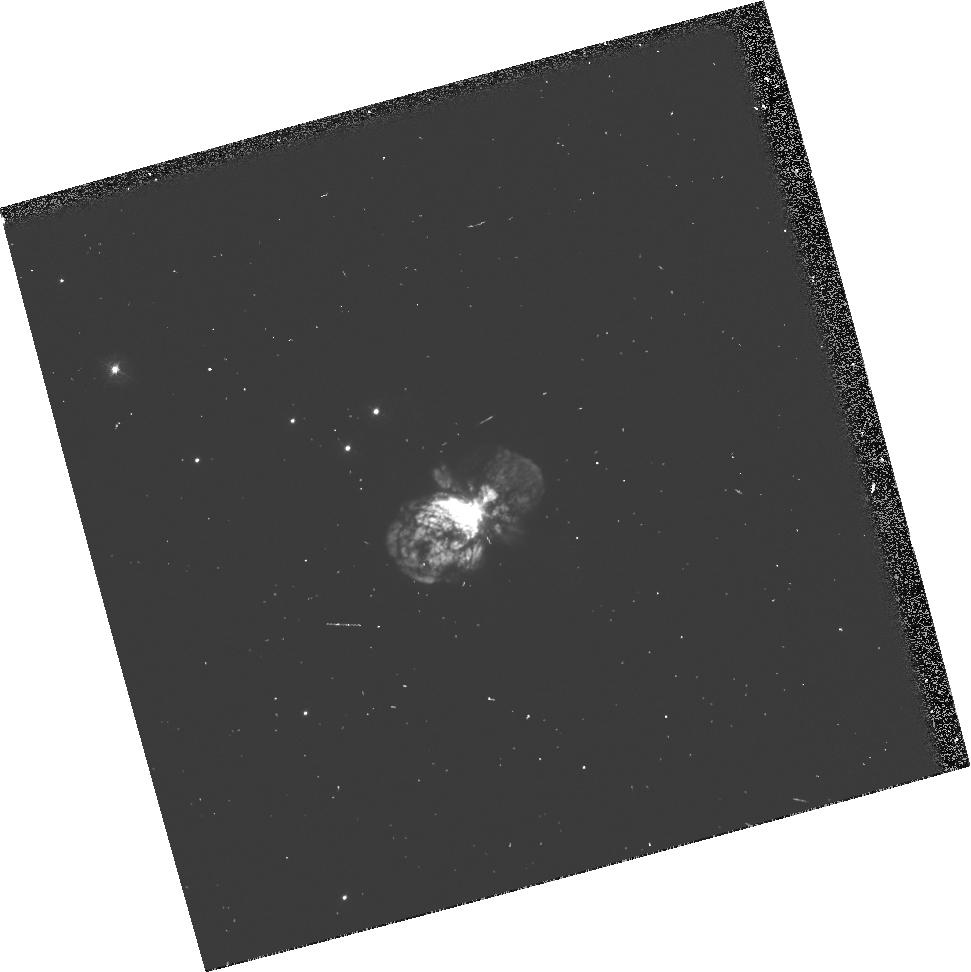
Target: HD93308. Instrument: WFPC2/PC. Filter: F390N. Exposure: 3 min. Observation ID: u37m0104p

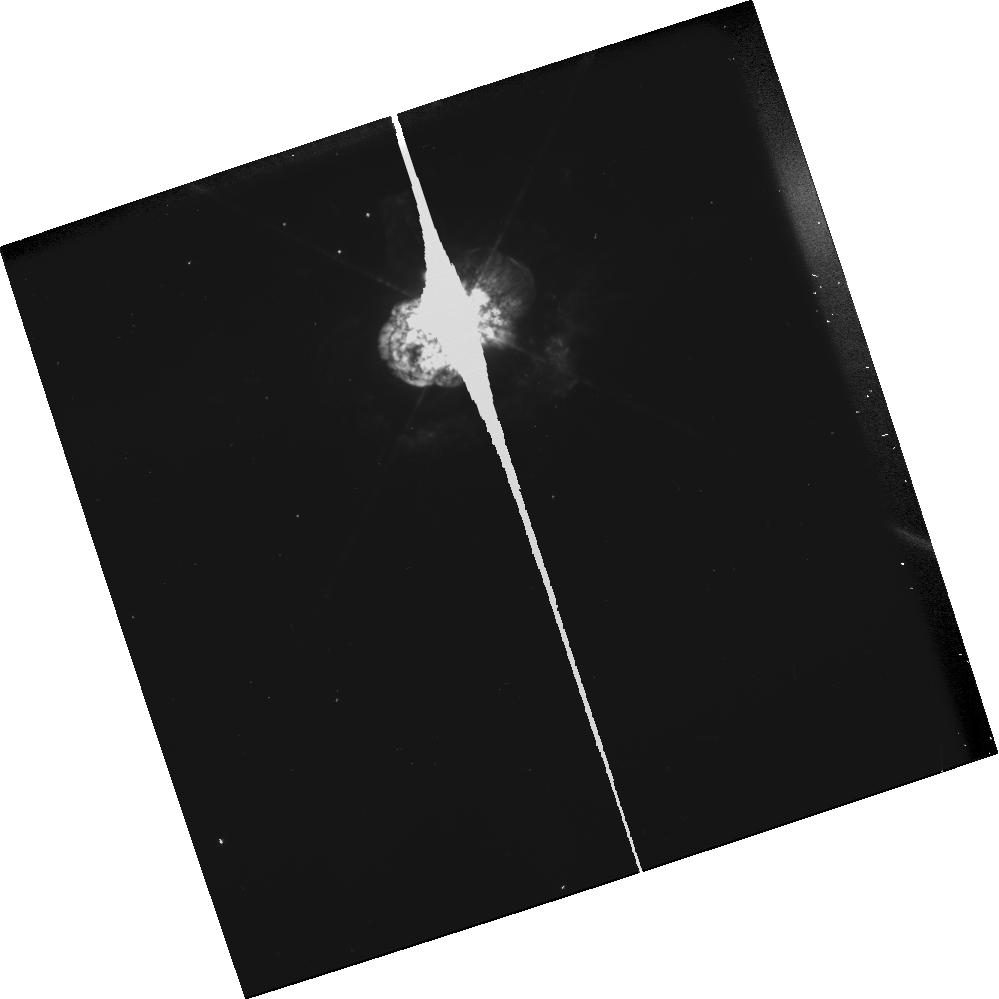
Target: HD93308. Instrument: WFPC2/PC. Filter: F656N. Exposure: 3 min. Observation ID: u37ma10kt

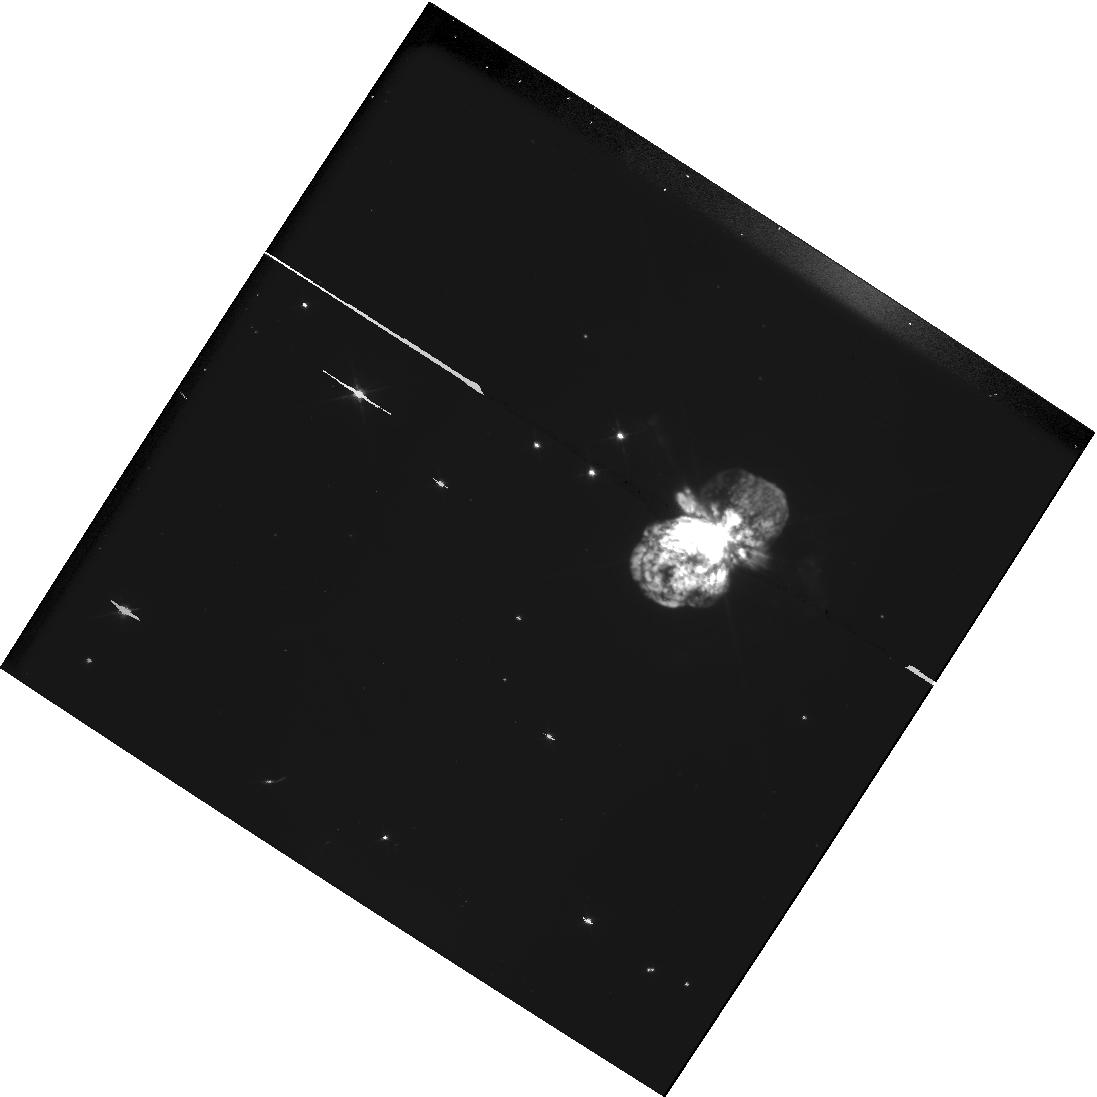
Target: HD93308. Instrument: WFPC2/PC. Filter: F555W-POLQN33. Exposure: 3 min. Observation ID: hst_5840_03_wfpc2_pc_f555w-polqn33_u37m03

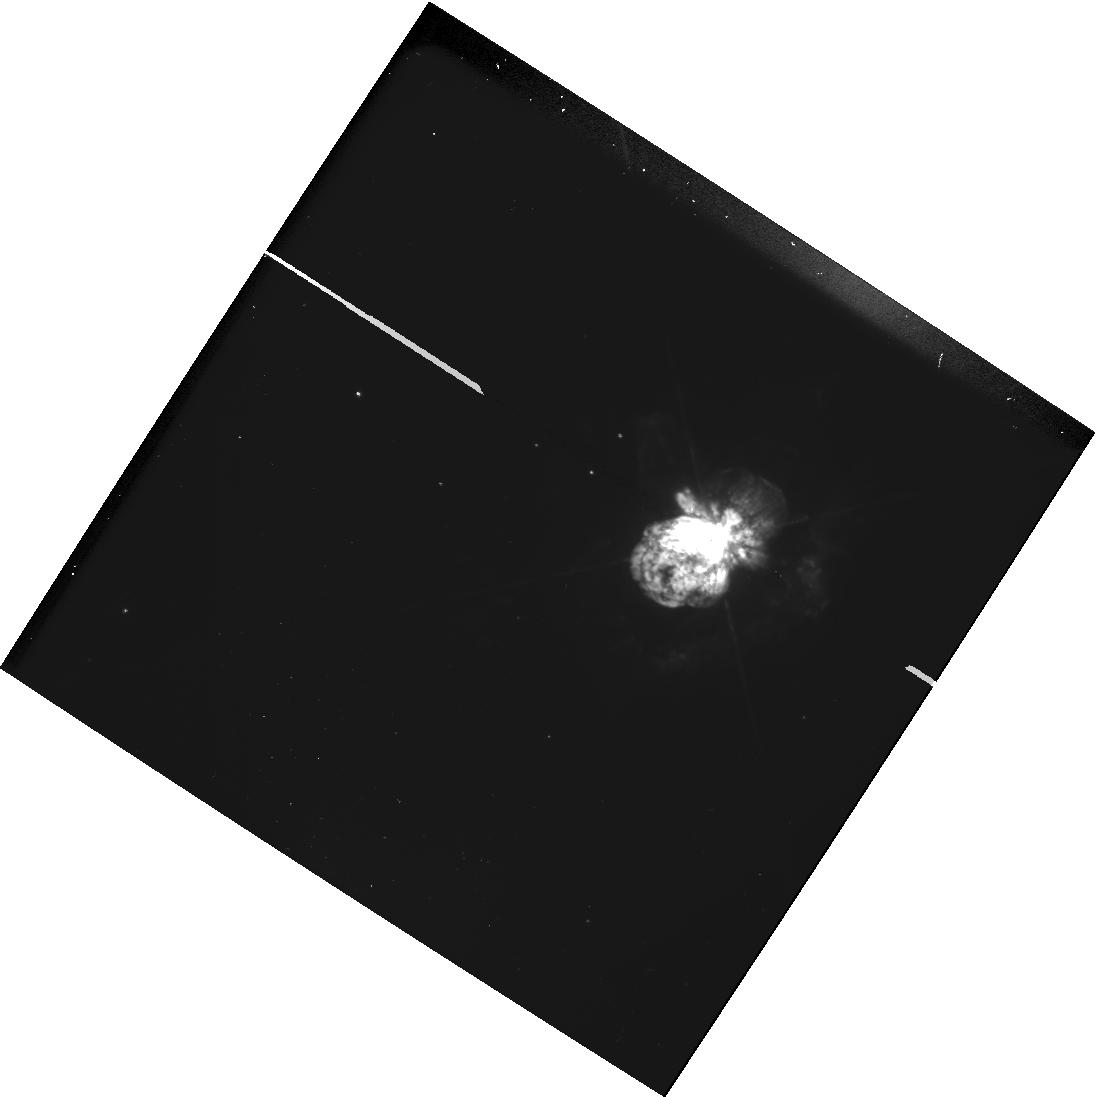
Target: HD93308. Instrument: WFPC2/PC. Filter: F656N-POLQN33. Exposure: 13 min. Observation ID: hst_5840_03_wfpc2_pc_f656n-polqn33_u37m03

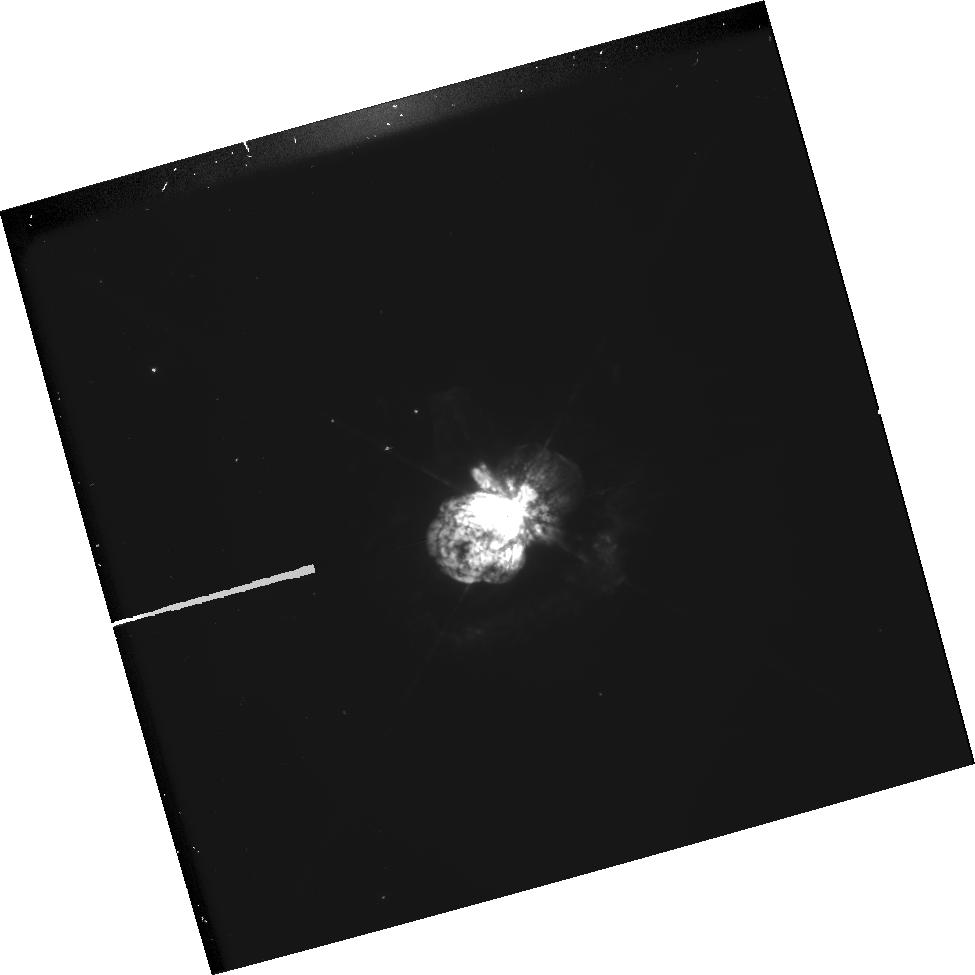
Target: HD93308. Instrument: WFPC2/PC. Filter: F656N-POLQ. Exposure: 7 min. Observation ID: hst_5840_04_wfpc2_pc_f656n-polq_u37m04

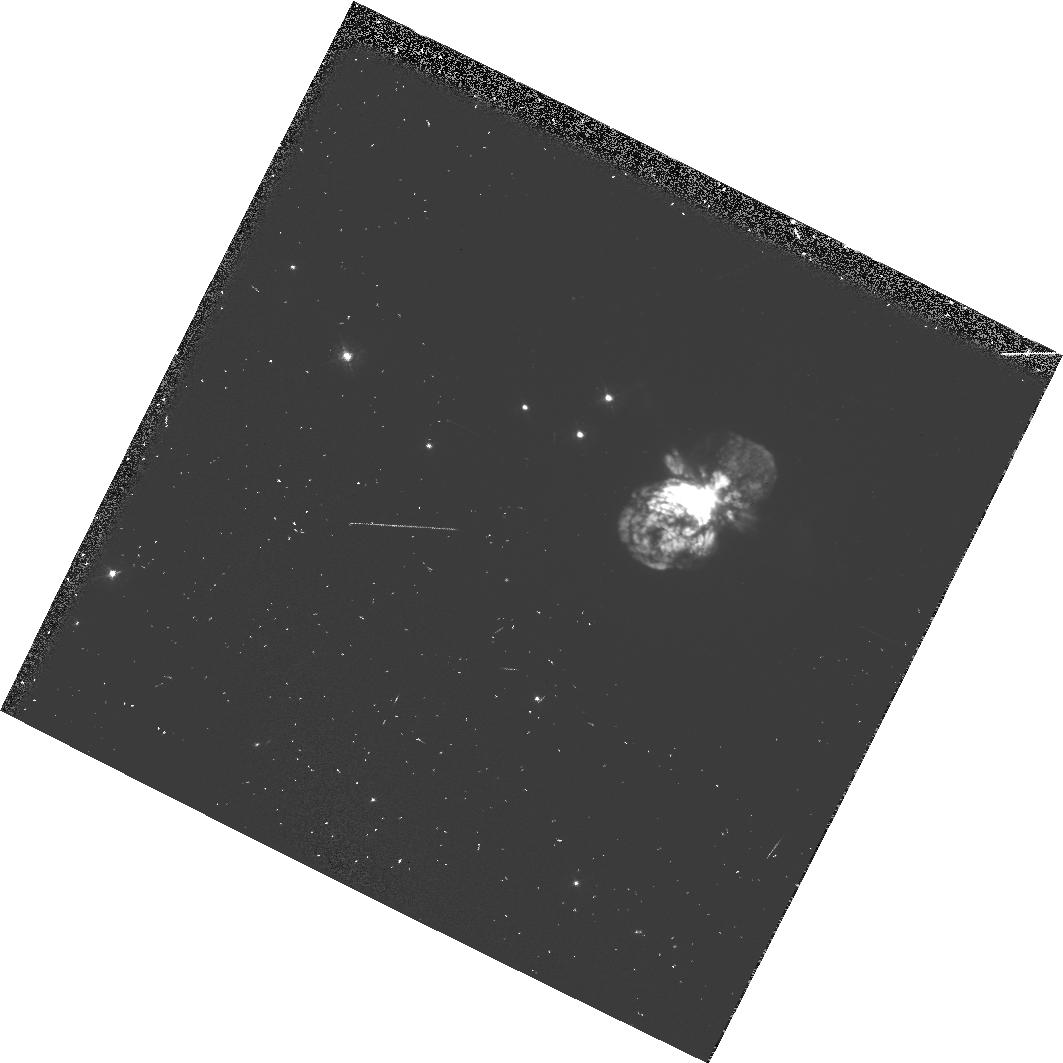
Target: HD93308. Instrument: WFPC2/PC. Filter: F390N-POLQN33. Exposure: 14 min. Observation ID: hst_5840_06_wfpc2_pc_f390n-polqn33_u37m06

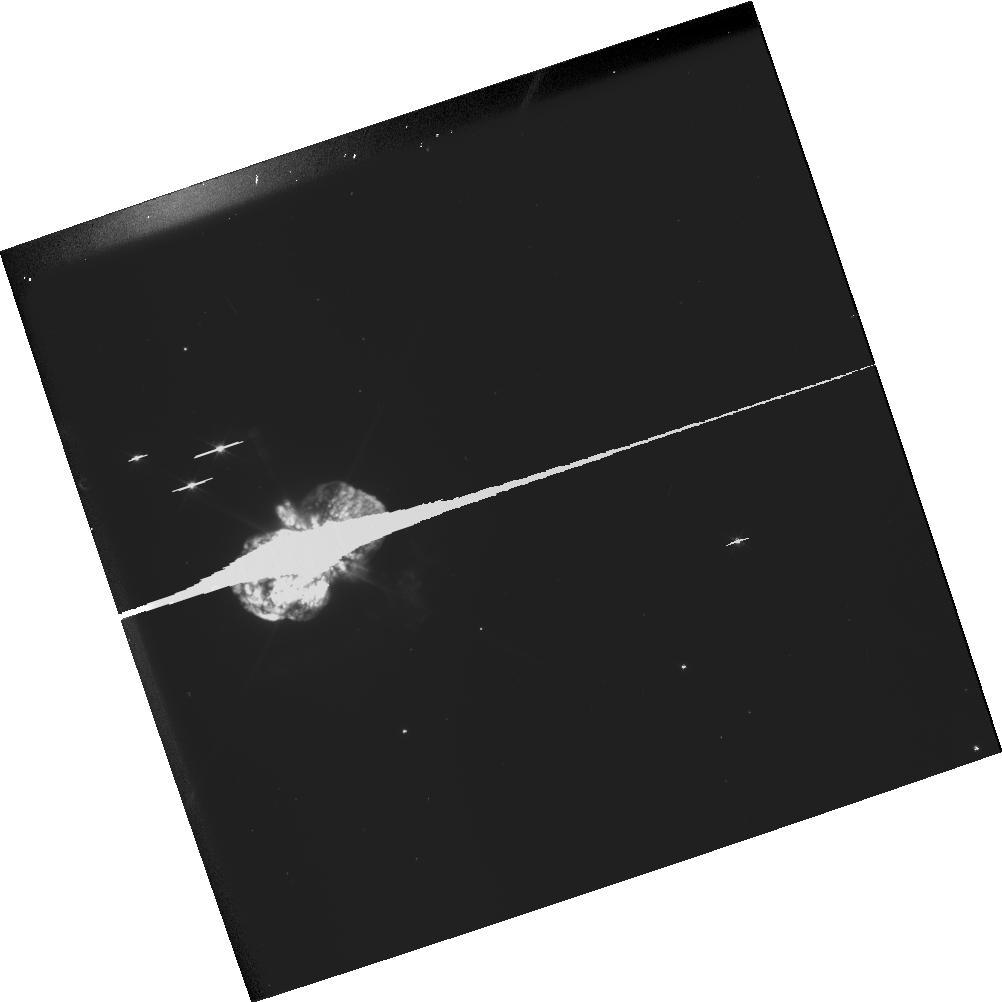
Target: HD93308. Instrument: WFPC2/PC. Filter: F555W. Exposure: 2 min. Observation ID: u37ma40at

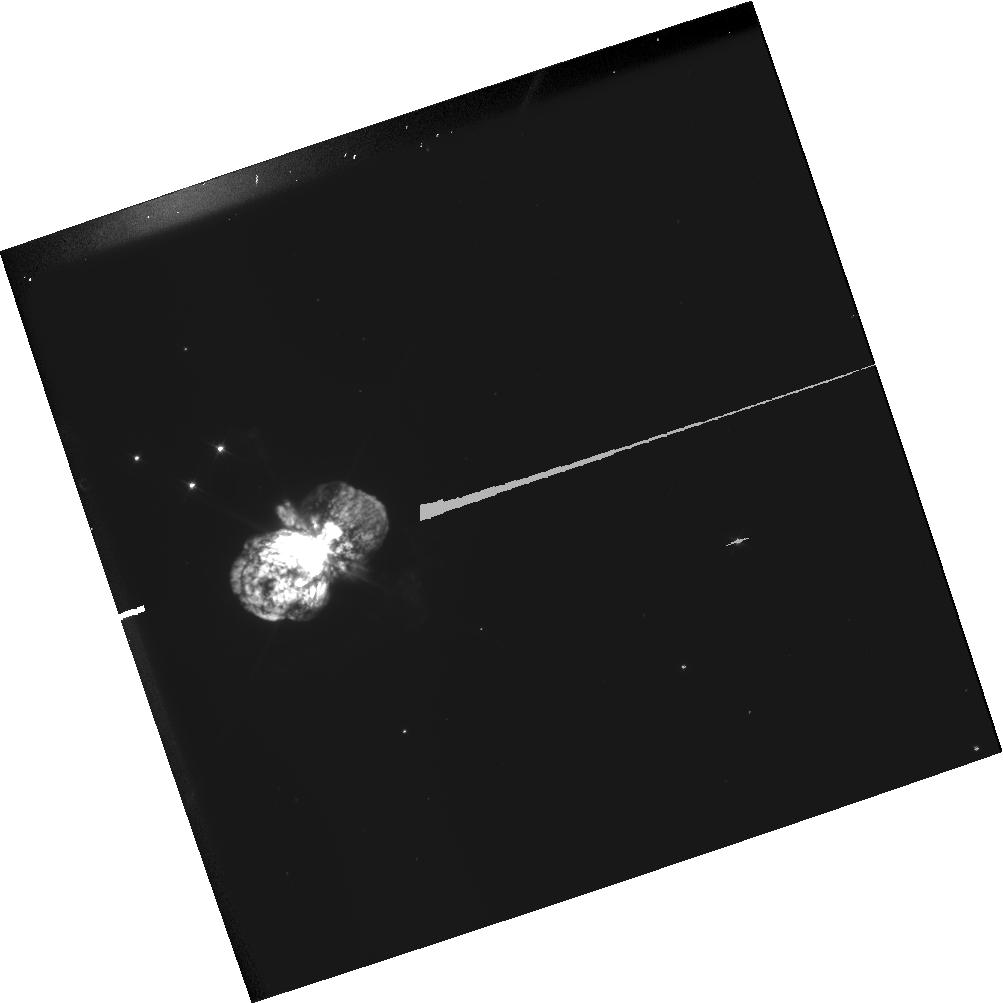
Target: HD93308. Instrument: WFPC2/PC. Filter: F555W-POLQN18. Exposure: 2 min. Observation ID: hst_5840_a4_wfpc2_pc_f555w-polqn18_u37ma4

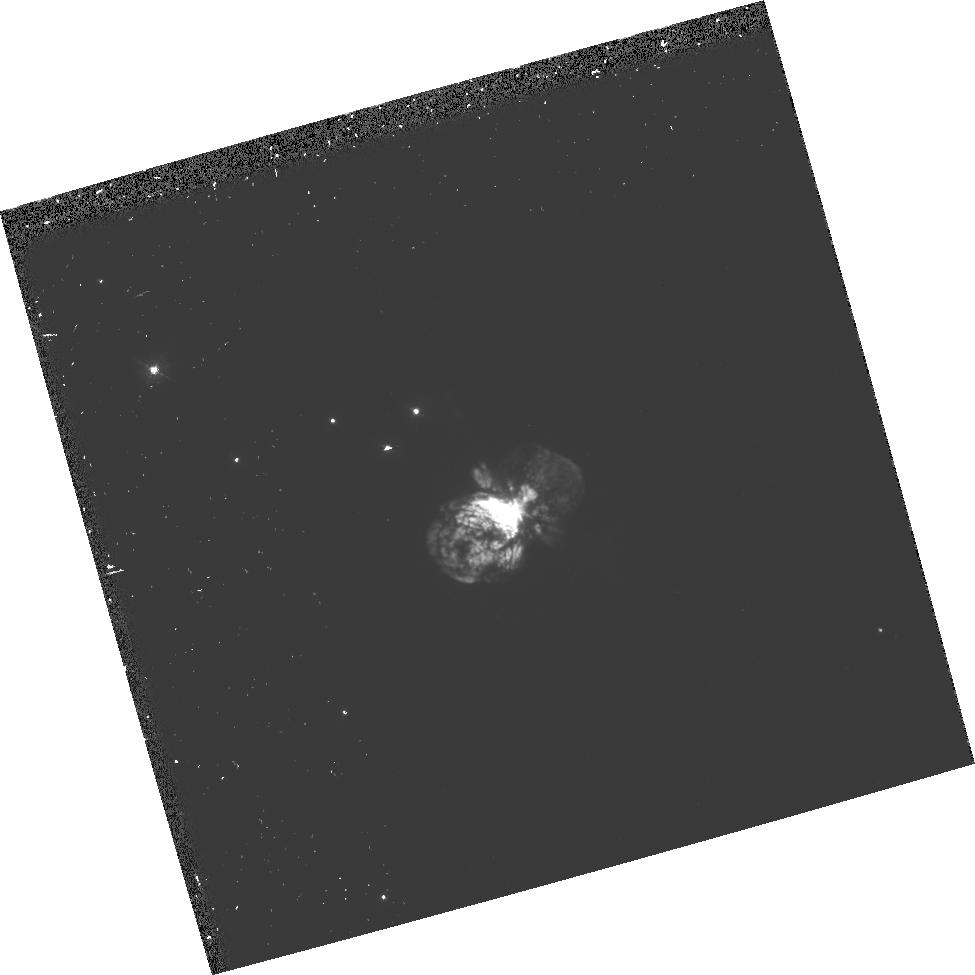
Target: HD93308. Instrument: WFPC2/PC. Filter: F390N-POLQ. Exposure: 14 min. Observation ID: hst_5840_04_wfpc2_pc_f390n-polq_u37m04

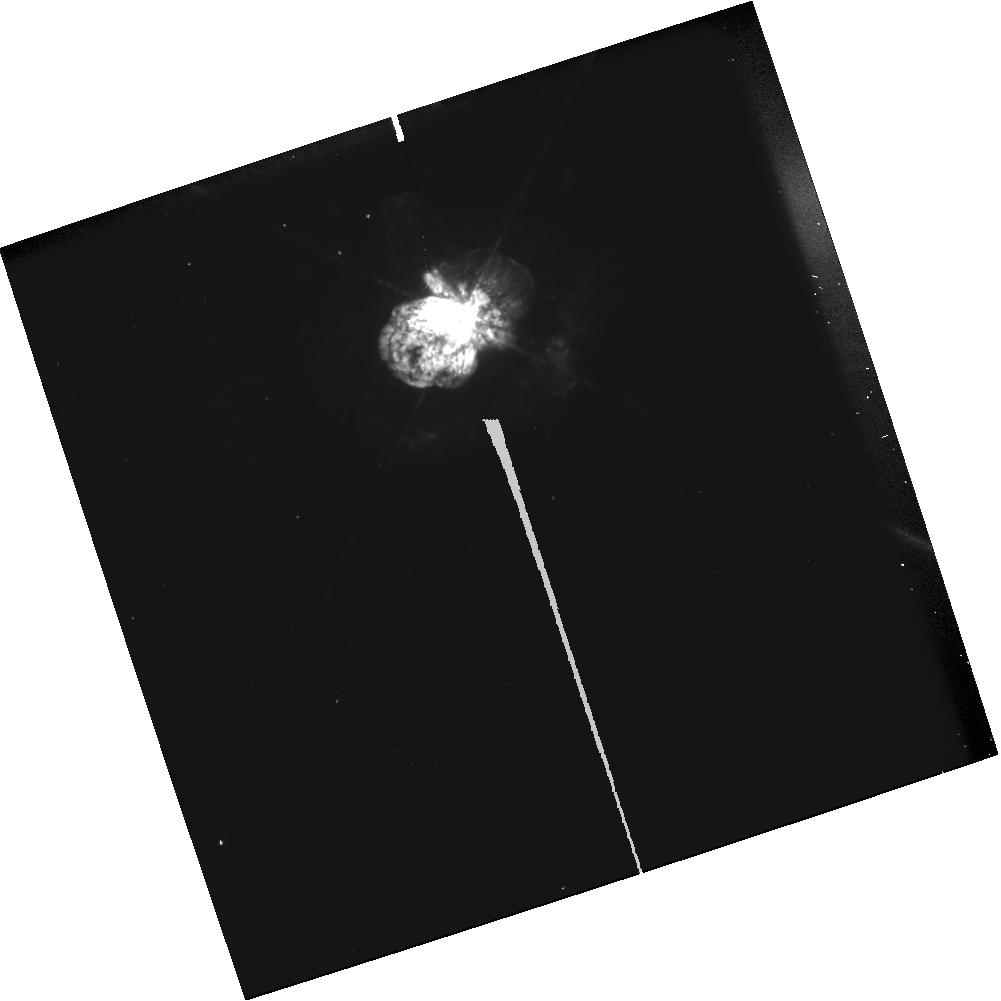
Target: HD93308. Instrument: WFPC2/PC. Filter: F656N-POLQN18. Exposure: 13 min. Observation ID: hst_5840_a1_wfpc2_pc_f656n-polqn18_u37ma1

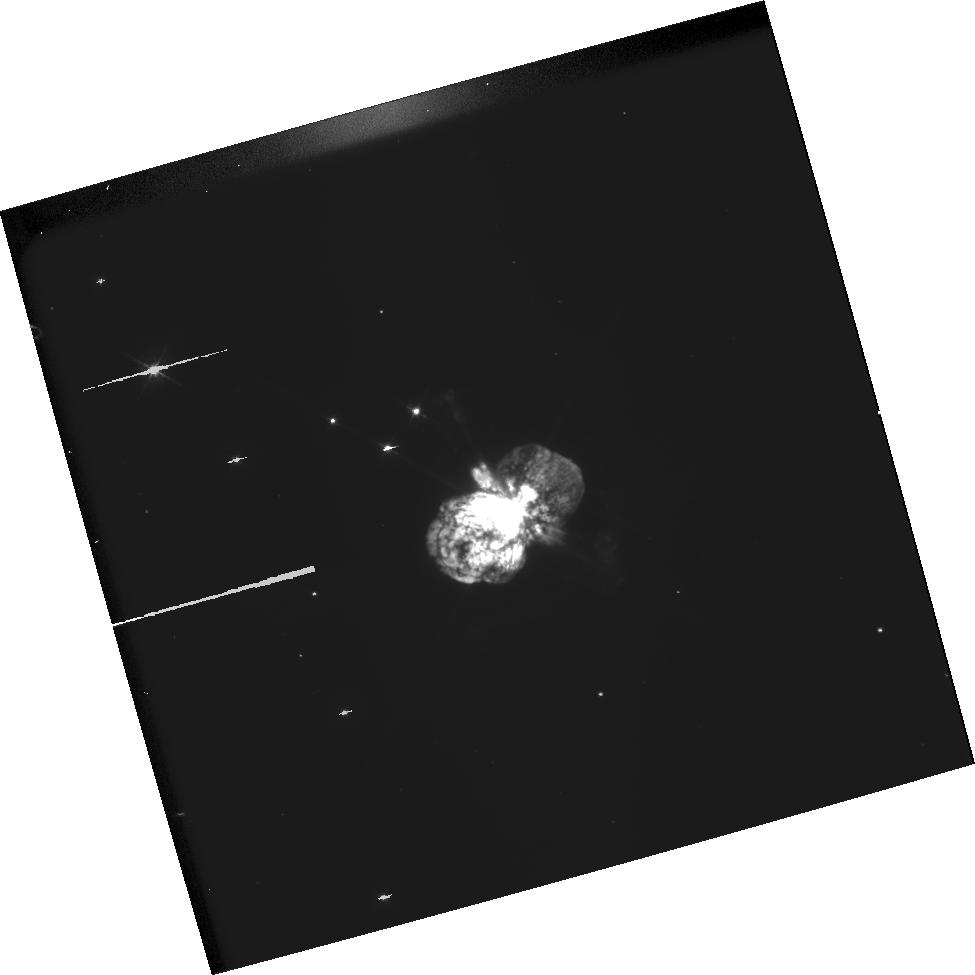
Target: HD93308. Instrument: WFPC2/PC. Filter: F555W-POLQ. Exposure: 2 min. Observation ID: hst_5840_04_wfpc2_pc_f555w-polq_u37m04

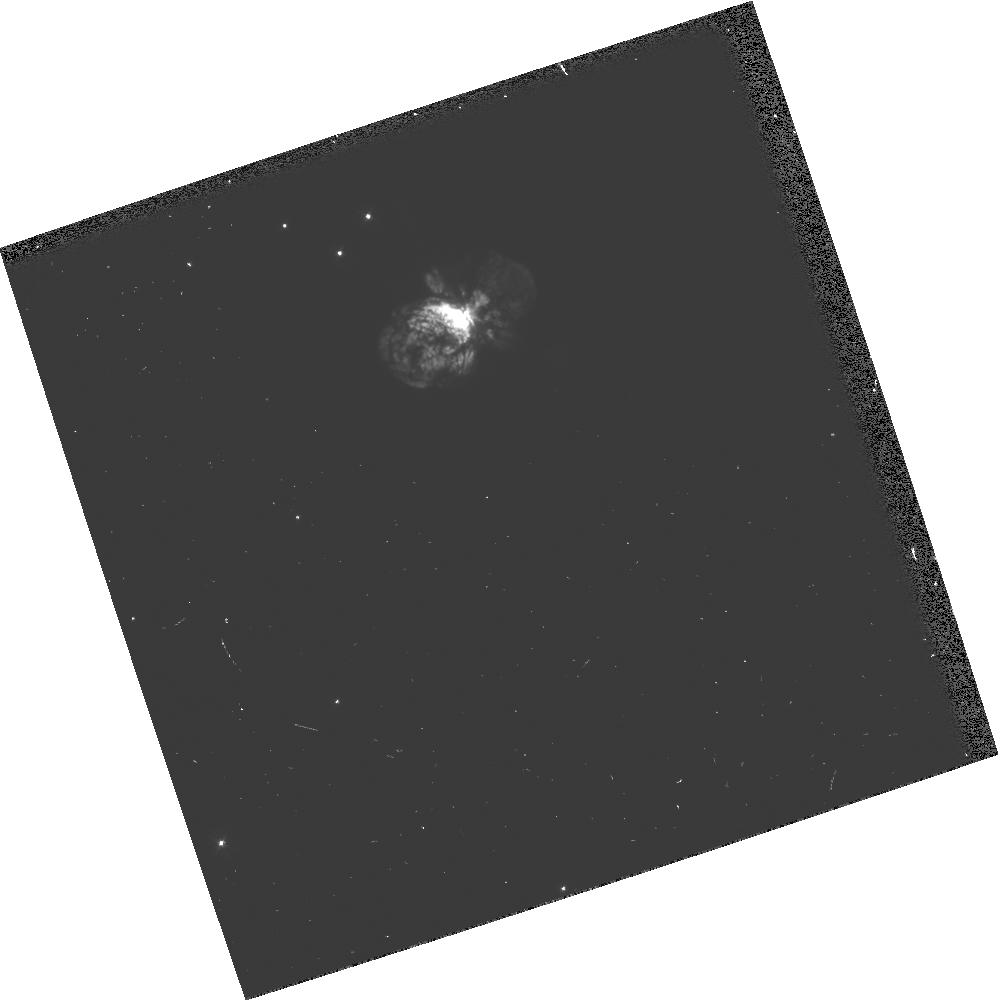
Target: HD93308. Instrument: WFPC2/PC. Filter: F390N-POLQN18. Exposure: 14 min. Observation ID: hst_5840_a1_wfpc2_pc_f390n-polqn18_u37ma1

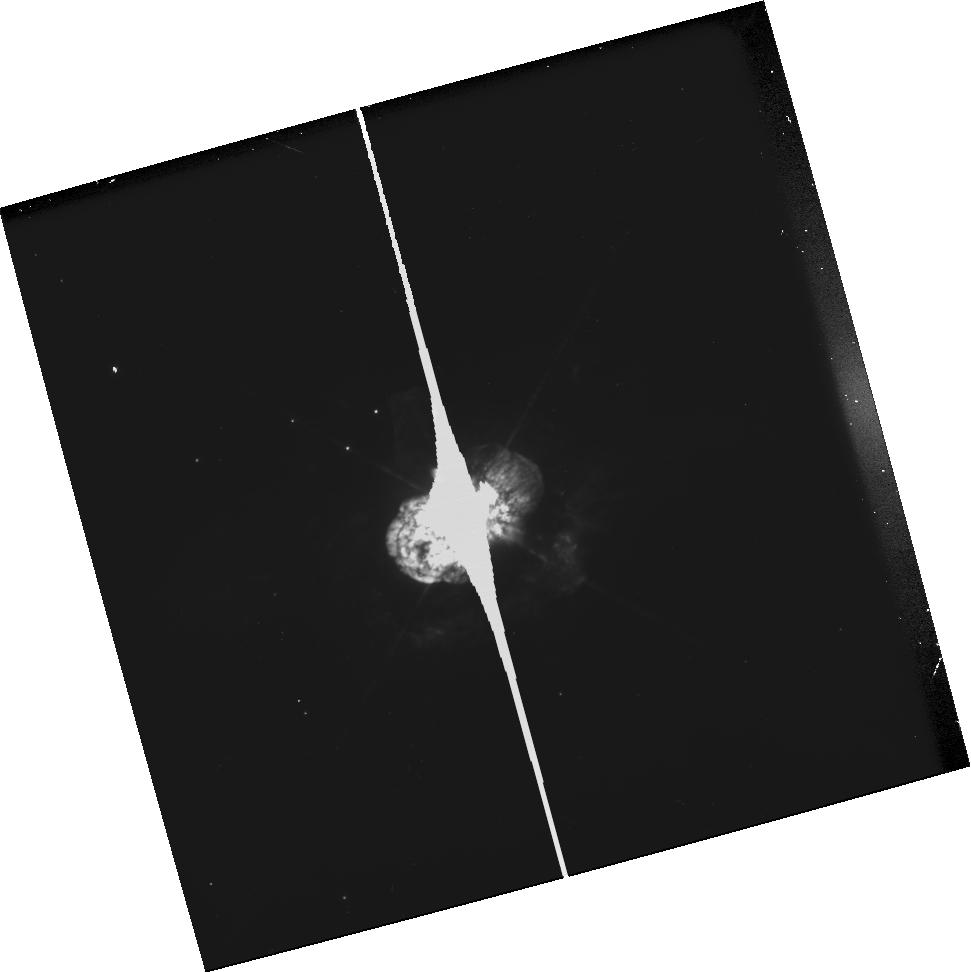
Target: HD93308. Instrument: WFPC2/PC. Filter: F656N. Exposure: 3 min. Observation ID: u37m010jt

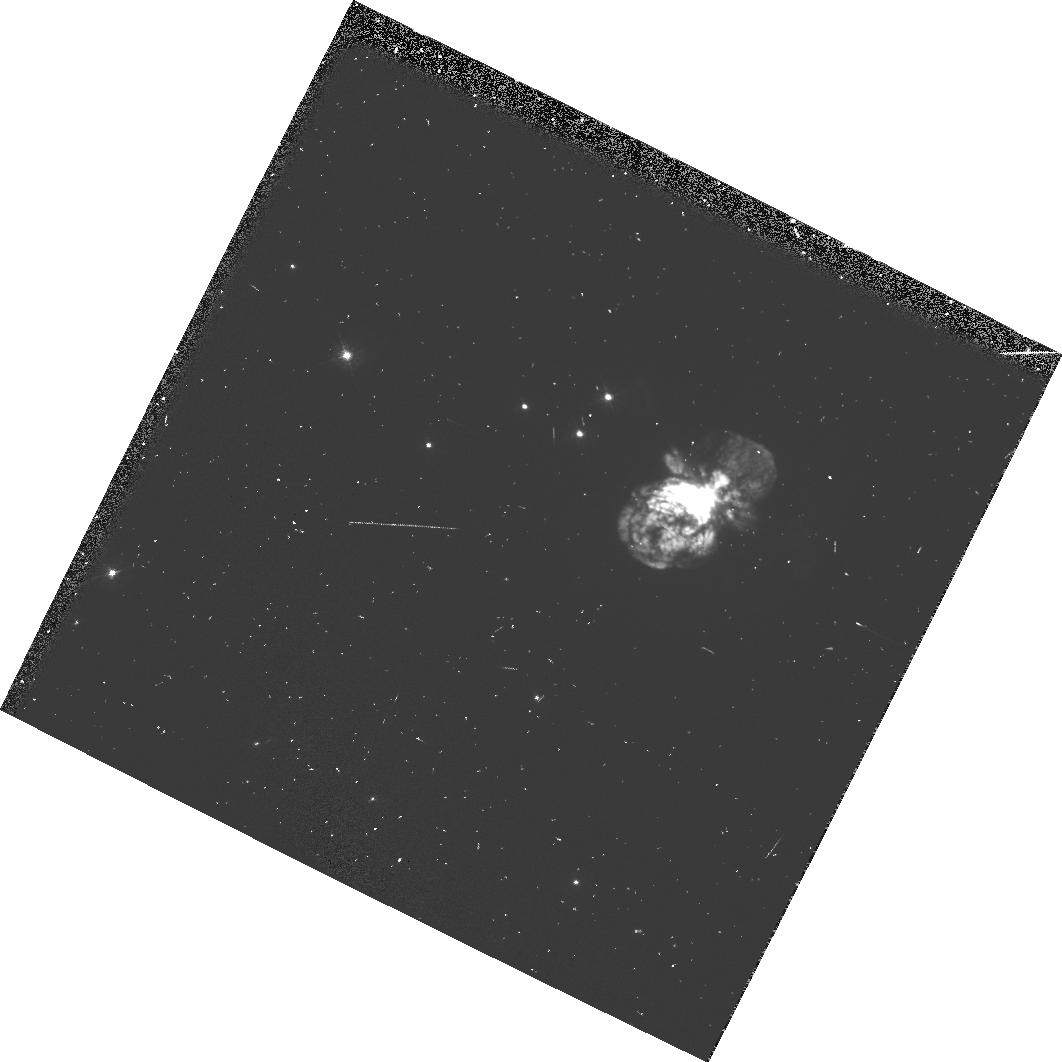
Target: HD93308. Instrument: WFPC2/PC. Filter: F390N. Exposure: 7 min. Observation ID: u37m0604t

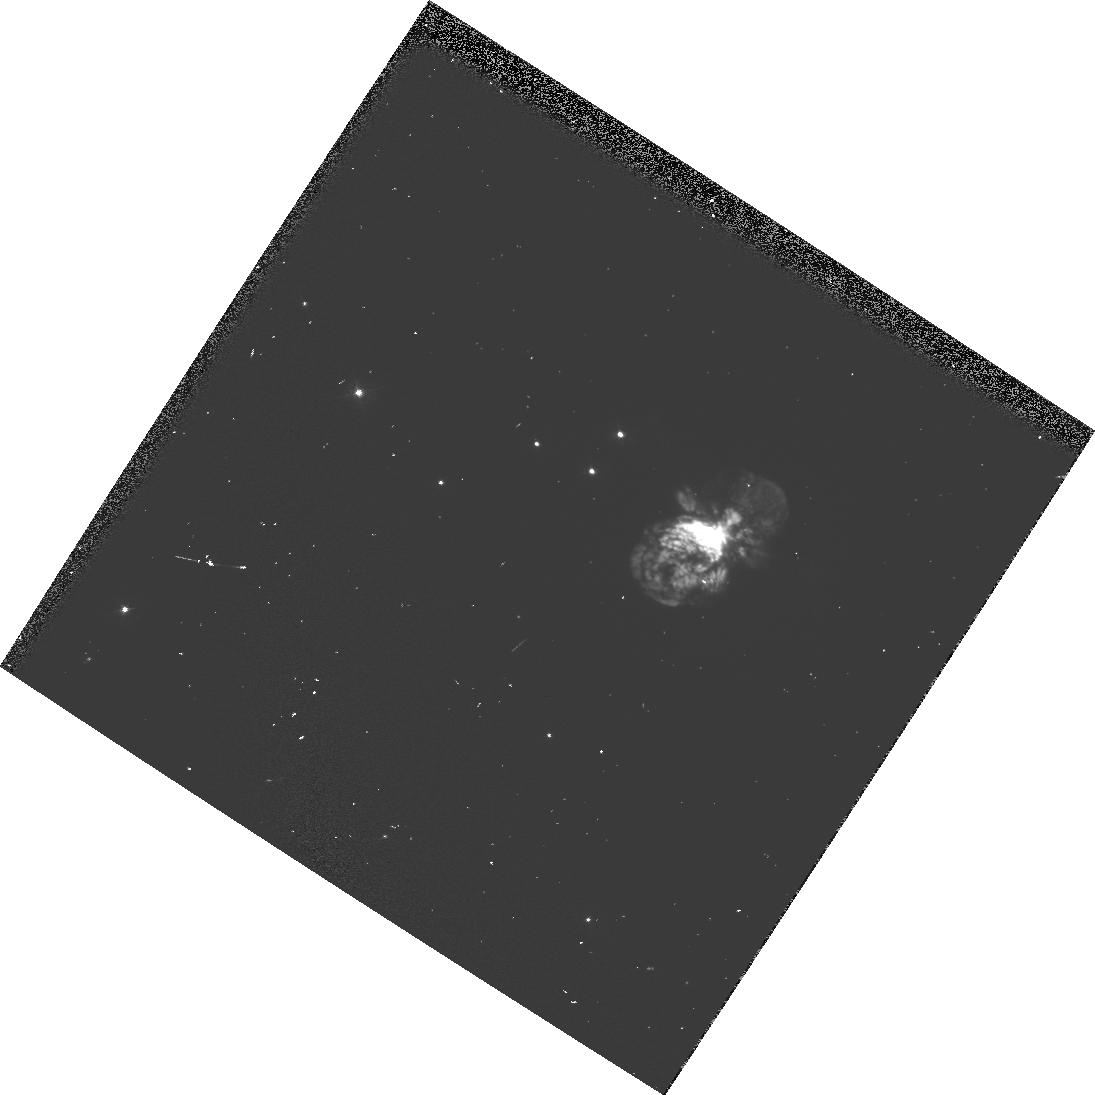
Target: HD93308. Instrument: WFPC2/PC. Filter: F390N. Exposure: 3 min. Observation ID: u37m0303t

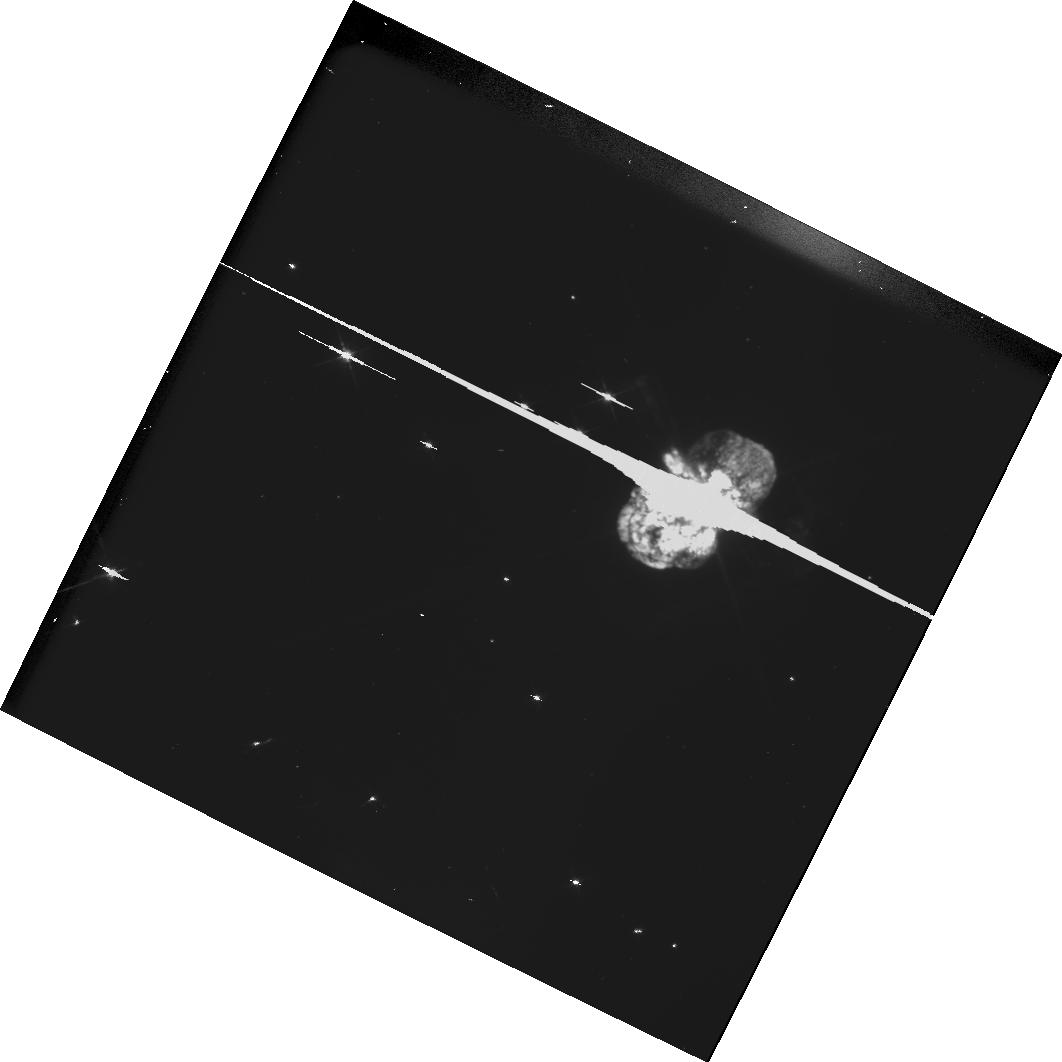
Target: HD93308. Instrument: WFPC2/PC. Filter: F555W. Exposure: 2 min. Observation ID: u37m060at

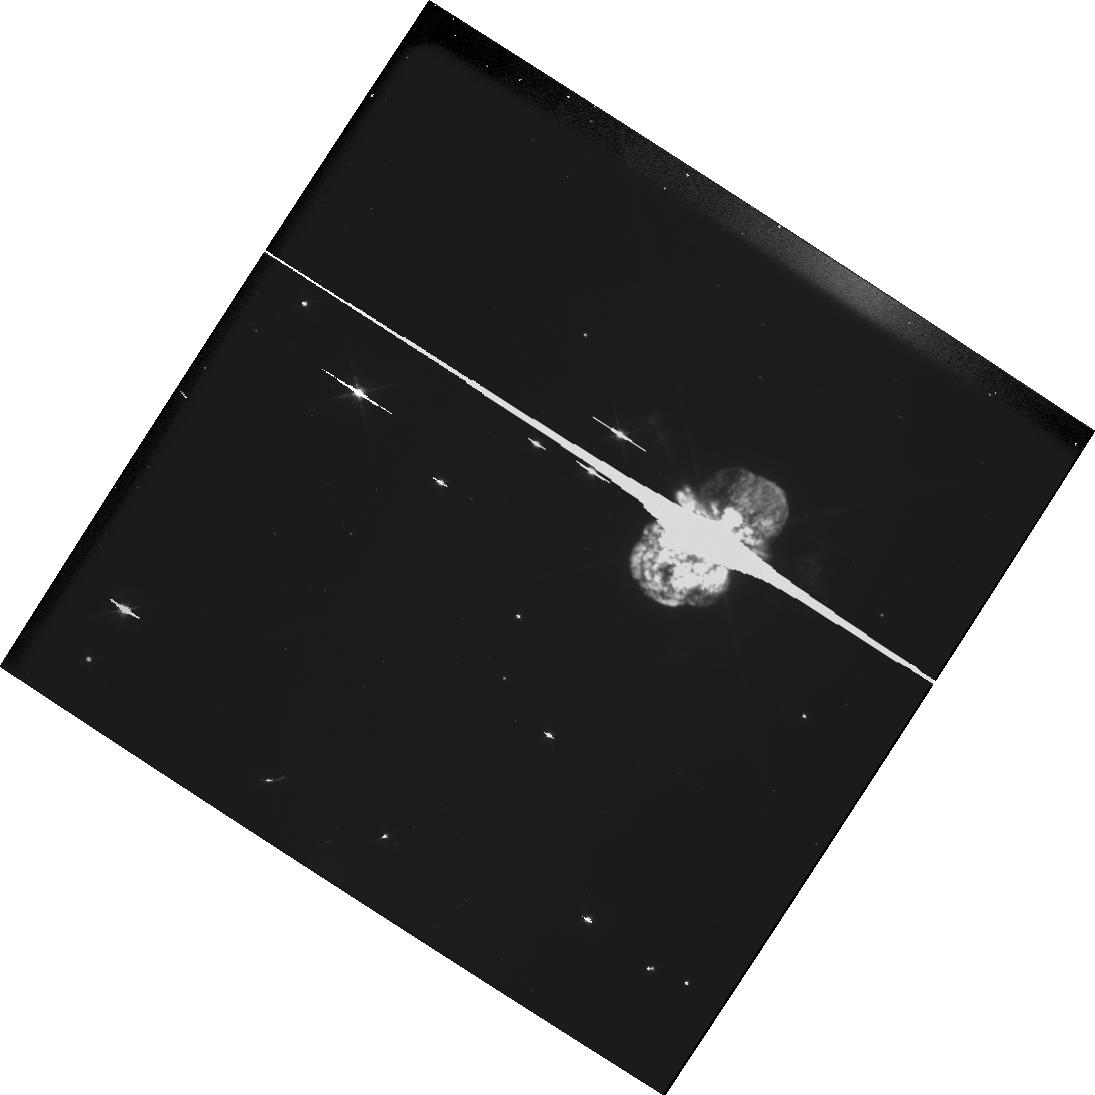
Target: HD93308. Instrument: WFPC2/PC. Filter: F555W. Exposure: 2 min. Observation ID: u37m030ct

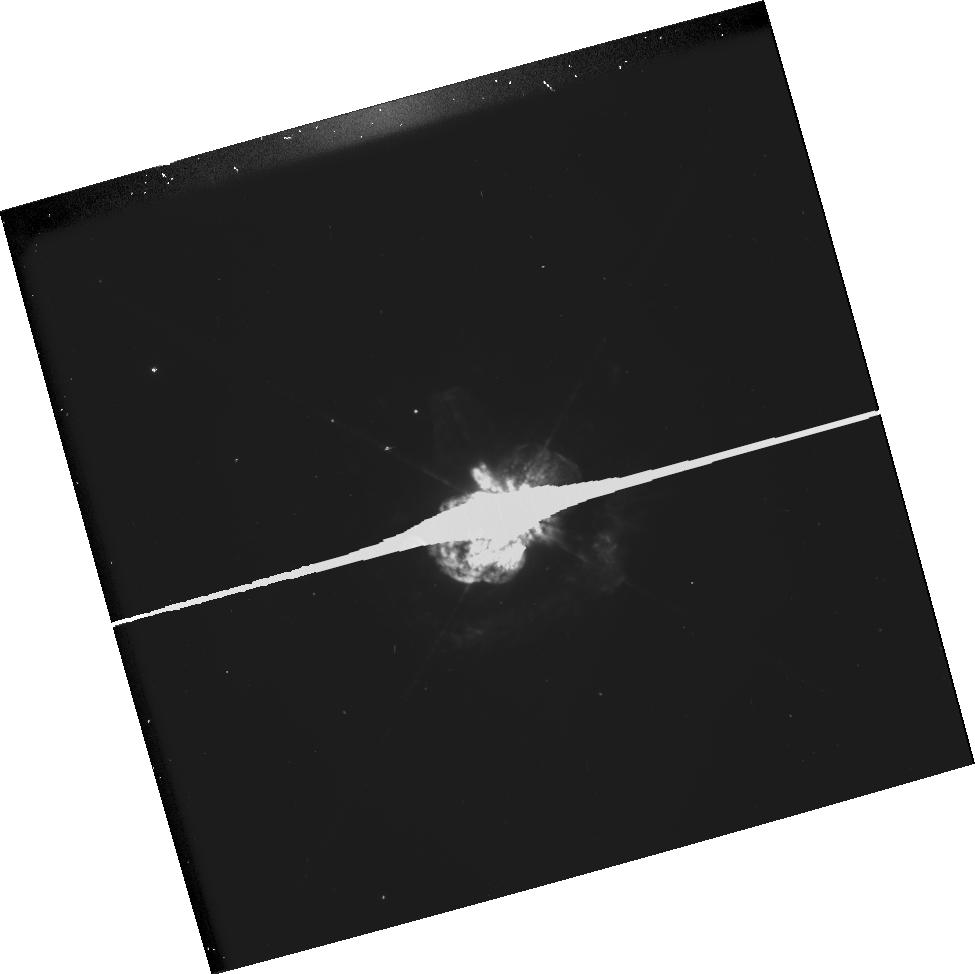
Target: HD93308. Instrument: WFPC2/PC. Filter: F656N. Exposure: 3 min. Observation ID: u37m040gt

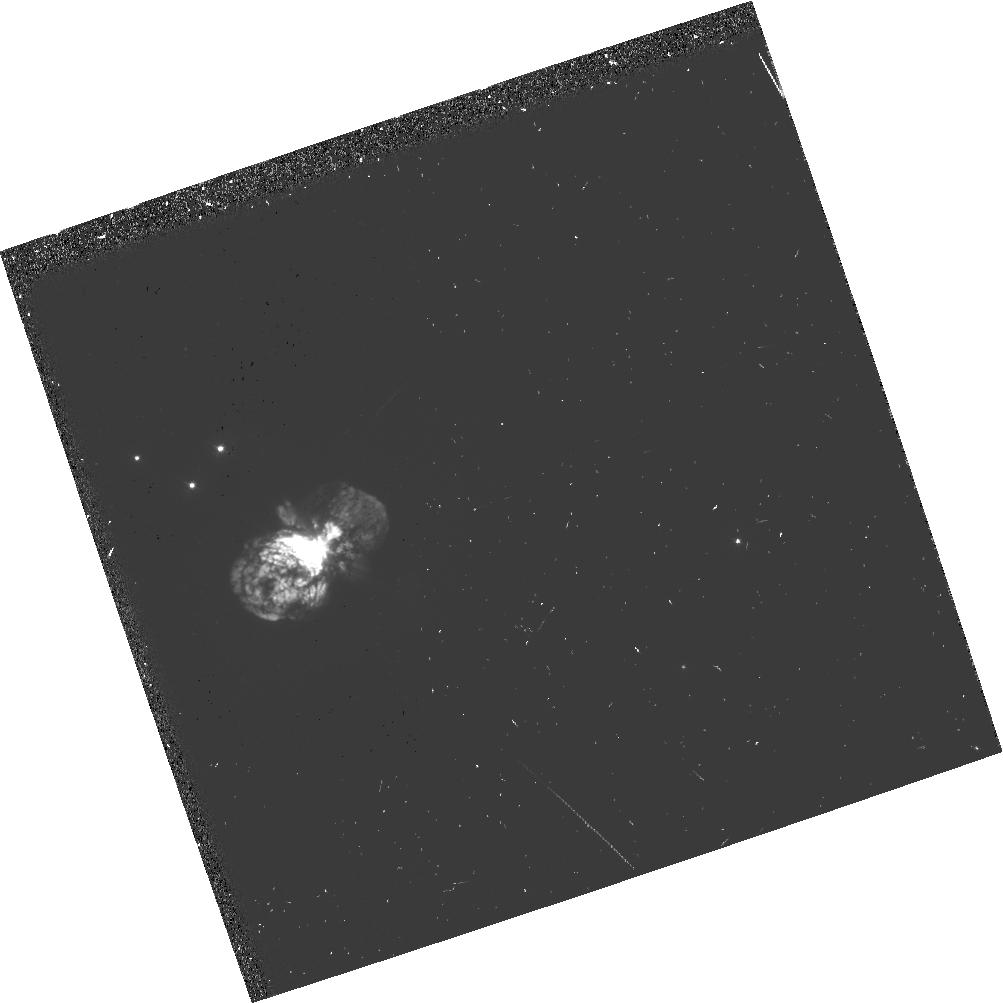
Target: HD93308. Instrument: WFPC2/PC. Filter: F390N-POLQN18. Exposure: 14 min. Observation ID: hst_5840_a4_wfpc2_pc_f390n-polqn18_u37ma4

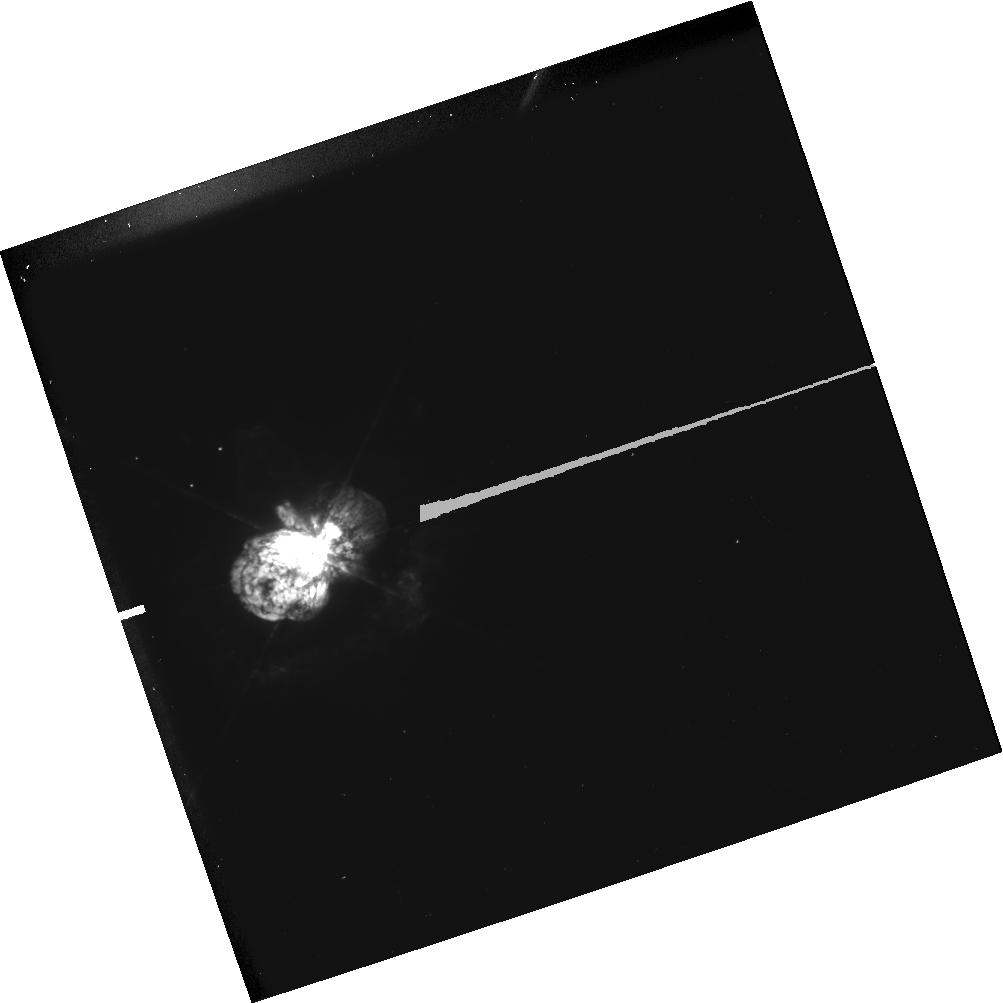
Target: HD93308. Instrument: WFPC2/PC. Filter: F656N-POLQN18. Exposure: 7 min. Observation ID: hst_5840_a4_wfpc2_pc_f656n-polqn18_u37ma4

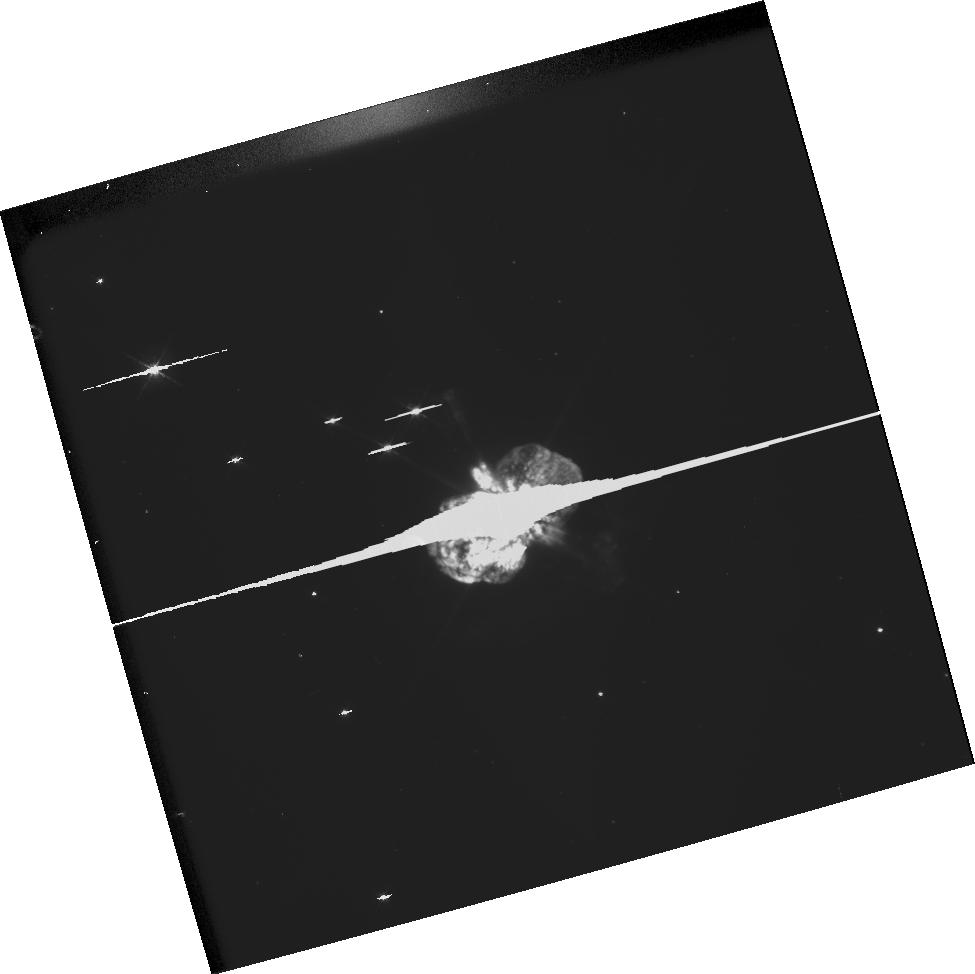
Target: HD93308. Instrument: WFPC2/PC. Filter: F555W. Exposure: 2 min. Observation ID: u37m0409t

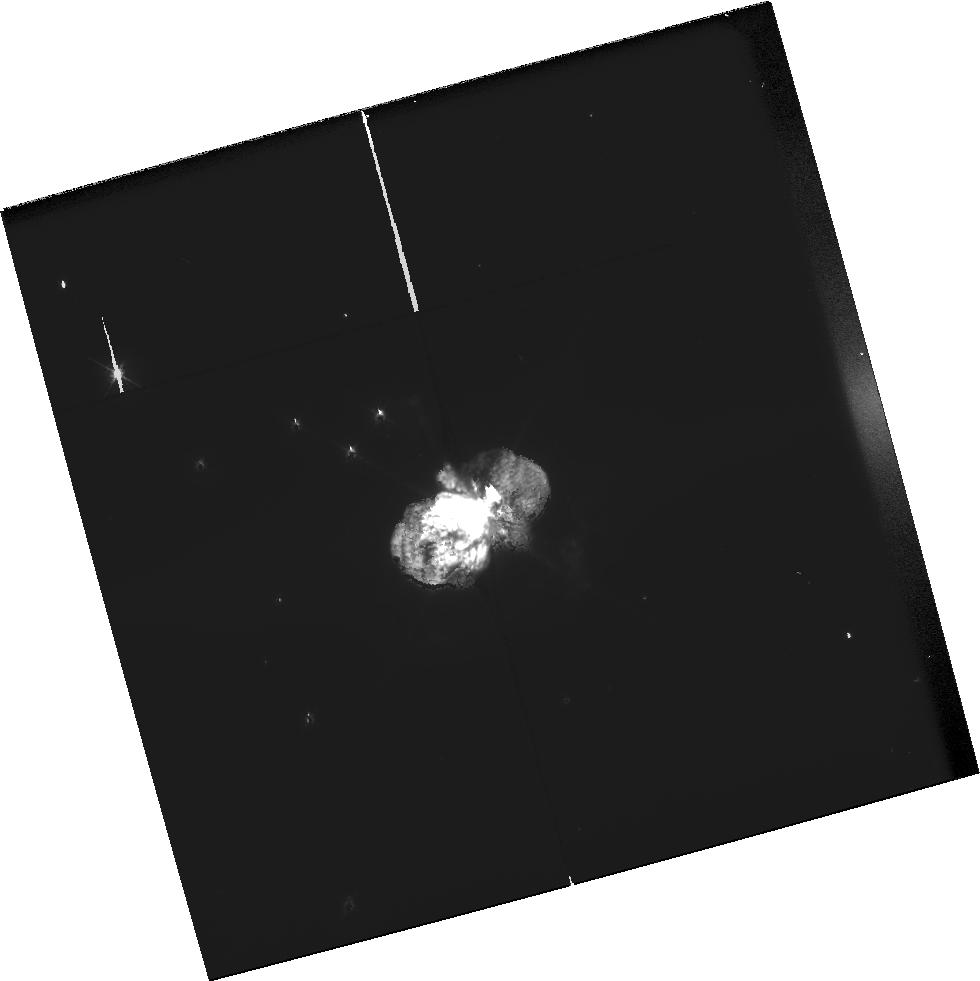
Target: HD93308. Instrument: WFPC2/PC. Filter: F555W-POLQ. Exposure: 3 min. Observation ID: hst_5840_01_wfpc2_pc_f555w-polq_u37m01

IMAGING POLARIMETRY OF THE ETA AND AG CAR NEBULAE (PI: Schulte-Ladbeck, Regina E.)

The Homunculus nebula around Eta Car and the nebula/jet of AG Car were expelled when these two Luminous Blue Variables suffered ``giant eruptions", outbursts that rivaled a supernova explosion in luminosity and carried away several solar masses of material from their massive progenitors. HST has already proven its superior power to image these outflows on spatial scales that cannot be achieved from the ground. These HST images reveal enormous detail in continuum filters, which presumably map the nebulae in dust-scattered light. Since scattered light is very highly polarized we propose to use the unique capabilities of the HST to image the outflows in polarized light. We wish to obtain imaging polarimetry in two widely separated continuum filters and in the H Alpha\ filter, in order to constrain three-dimensional models of the nebular structures in gas and dust components. The polarization maps will not only provide complementary information to surface-brightness and colors maps, but will also contain unique information that cannot be gathered via any other technique. Of particular importance is the possibility of detecting in polarized light the circumstellar disks that are suspected to exist owing to the axisymmetric nature of the outflows. By understanding the morphology of the nebulae we will be in a better position to understand the mass -loss process, and hence, the evolution of massive stars.